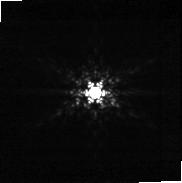
Target: 2MASS-J06085283-2753583. Instrument: NIRCAM. Filter: F210M. Exposure: 28 min. Observation ID: jw05835-o053_t053_nircam_clear-f210m-sub160p

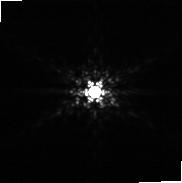
Target: 2MASS-J02241739+2031513. Instrument: NIRCAM. Filter: F210M. Exposure: 28 min. Observation ID: jw05835-o010_t061_nircam_clear-f210m-sub160p

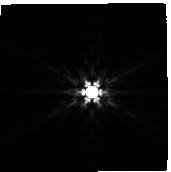
Target: SBB2014-5121623. Instrument: NIRCAM. Filter: F444W. Exposure: 28 min. Observation ID: jw05835-o052_t052_nircam_clear-f444w-sub160p

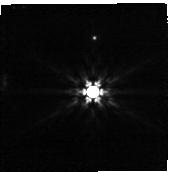
Target: EROS-MP-J0032-4405. Instrument: NIRCAM. Filter: F444W. Exposure: 28 min. Observation ID: jw05835-o056_t056_nircam_clear-f444w-sub160p

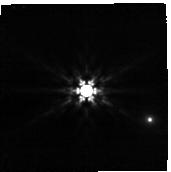
Target: 2MASSI-J0421072-630602. Instrument: NIRCAM. Filter: F444W. Exposure: 28 min. Observation ID: jw05835-o057_t057_nircam_clear-f444w-sub160p

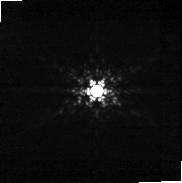
Target: 2MASS-J19355595-2846343. Instrument: NIRCAM. Filter: F210M. Exposure: 28 min. Observation ID: jw05835-o054_t054_nircam_clear-f210m-sub160p

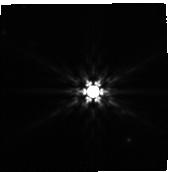
Target: 2MASS-J22334687-2950101. Instrument: NIRCAM. Filter: F444W. Exposure: 28 min. Observation ID: jw05835-o049_t049_nircam_clear-f444w-sub160p

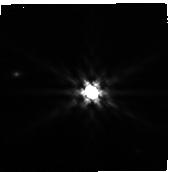
Target: 2MASS-J04231498-1533245. Instrument: NIRCAM. Filter: F444W. Exposure: 28 min. Observation ID: jw05835-o025_t025_nircam_clear-f444w-sub160p

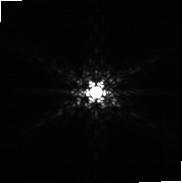
Target: 2MASS-J20004841-7523070. Instrument: NIRCAM. Filter: F210M. Exposure: 28 min. Observation ID: jw05835-o055_t055_nircam_clear-f210m-sub160p

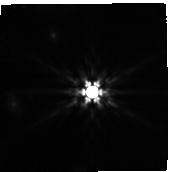
Target: 2MASS-J03550477-1032415. Instrument: NIRCAM. Filter: F444W. Exposure: 28 min. Observation ID: jw05835-o051_t051_nircam_clear-f444w-sub160p

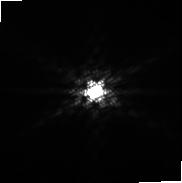
Target: 2MASS-J02495639-0557352. Instrument: NIRCAM. Filter: F210M. Exposure: 28 min. Observation ID: jw05835-o030_t060_nircam_clear-f210m-sub160p

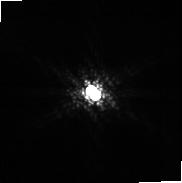
Target: 2MASS-J04231498-1533245. Instrument: NIRCAM. Filter: F210M. Exposure: 28 min. Observation ID: jw05835-o025_t025_nircam_clear-f210m-sub160p

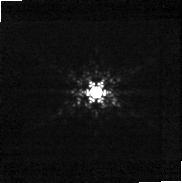
Target: EROS-MP-J0032-4405. Instrument: NIRCAM. Filter: F210M. Exposure: 28 min. Observation ID: jw05835-o056_t056_nircam_clear-f210m-sub160p

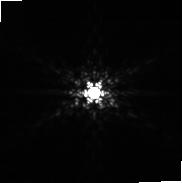
Target: SBB2014-5121623. Instrument: NIRCAM. Filter: F210M. Exposure: 28 min. Observation ID: jw05835-o052_t052_nircam_clear-f210m-sub160p

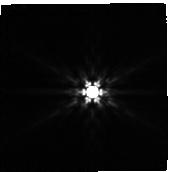
Target: 2MASS-J06085283-2753583. Instrument: NIRCAM. Filter: F444W. Exposure: 28 min. Observation ID: jw05835-o053_t053_nircam_clear-f444w-sub160p

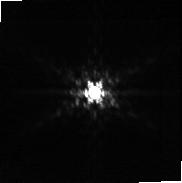
Target: 2MASS-J03550477-1032415. Instrument: NIRCAM. Filter: F210M. Exposure: 28 min. Observation ID: jw05835-o051_t051_nircam_clear-f210m-sub160p

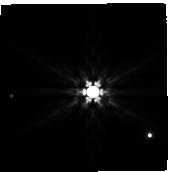
Target: 2MASS-J20004841-7523070. Instrument: NIRCAM. Filter: F444W. Exposure: 28 min. Observation ID: jw05835-o055_t055_nircam_clear-f444w-sub160p

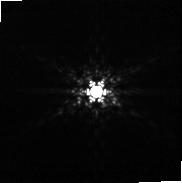
Target: 2MASS-J22334687-2950101. Instrument: NIRCAM. Filter: F210M. Exposure: 28 min. Observation ID: jw05835-o049_t049_nircam_clear-f210m-sub160p

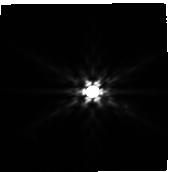
Target: 2MASS-J02495639-0557352. Instrument: NIRCAM. Filter: F444W. Exposure: 28 min. Observation ID: jw05835-o030_t060_nircam_clear-f444w-sub160p

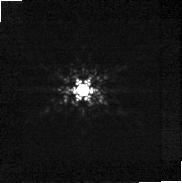
Target: 2MASSI-J0421072-630602. Instrument: NIRCAM. Filter: F210M. Exposure: 28 min. Observation ID: jw05835-o057_t057_nircam_clear-f210m-sub160p

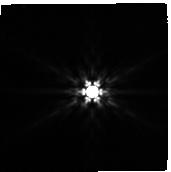
Target: 2MASS-J02241739+2031513. Instrument: NIRCAM. Filter: F444W. Exposure: 28 min. Observation ID: jw05835-o010_t061_nircam_clear-f444w-sub160p

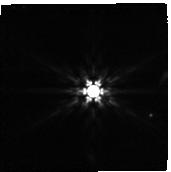
Target: 2MASS-J19355595-2846343. Instrument: NIRCAM. Filter: F444W. Exposure: 28 min. Observation ID: jw05835-o054_t054_nircam_clear-f444w-sub160p

Into The Spotlight: Unveiling Wide-Separation Sub-Jupiters for Future JWST Characterization (PI: Carter, Aarynn L)

We propose to perform JWST NIRCam coronagraphic imaging observations of a selection of stars within the Beta Pictoris Moving Group. This survey will be sensitive to an unexplored population of sub-Jupiter and sub-Saturn mass exoplanets at separations beyond 10 au. At present, and for the foreseeable future, only JWST has the capabilities in wavelength coverage and infrared sensitivity required to access this region of parameter space. The sub-Jupiter demographic constraints provided by this survey will be the most precise to date for separations >10 au, and are crucial step towards understanding the overall architectures of planetary systems. Furthermore, by constraining the occurrence of these objects we will also improve our understanding on a range of ongoing questions relating to: planetary scattering, the population of free-floating planets, and the structures of debris disks. Crucially, the wide-separation sub-Jupiters discovered through this survey will be the only sample amenable to follow-up JWST characterisation observations across future cycles. Our sensitivity stretches to 0.1 Jupiter masses or lower, corresponding to objects as cool as ~250K. Future JWST imaging or spectroscopic observations of these objects will provide a unique opportunity for comparison to other objects across the transiting, directly imaged, brown dwarf, and free-floating populations, and are an essential step towards understanding the overall diversity of sub-stellar atmospheres.